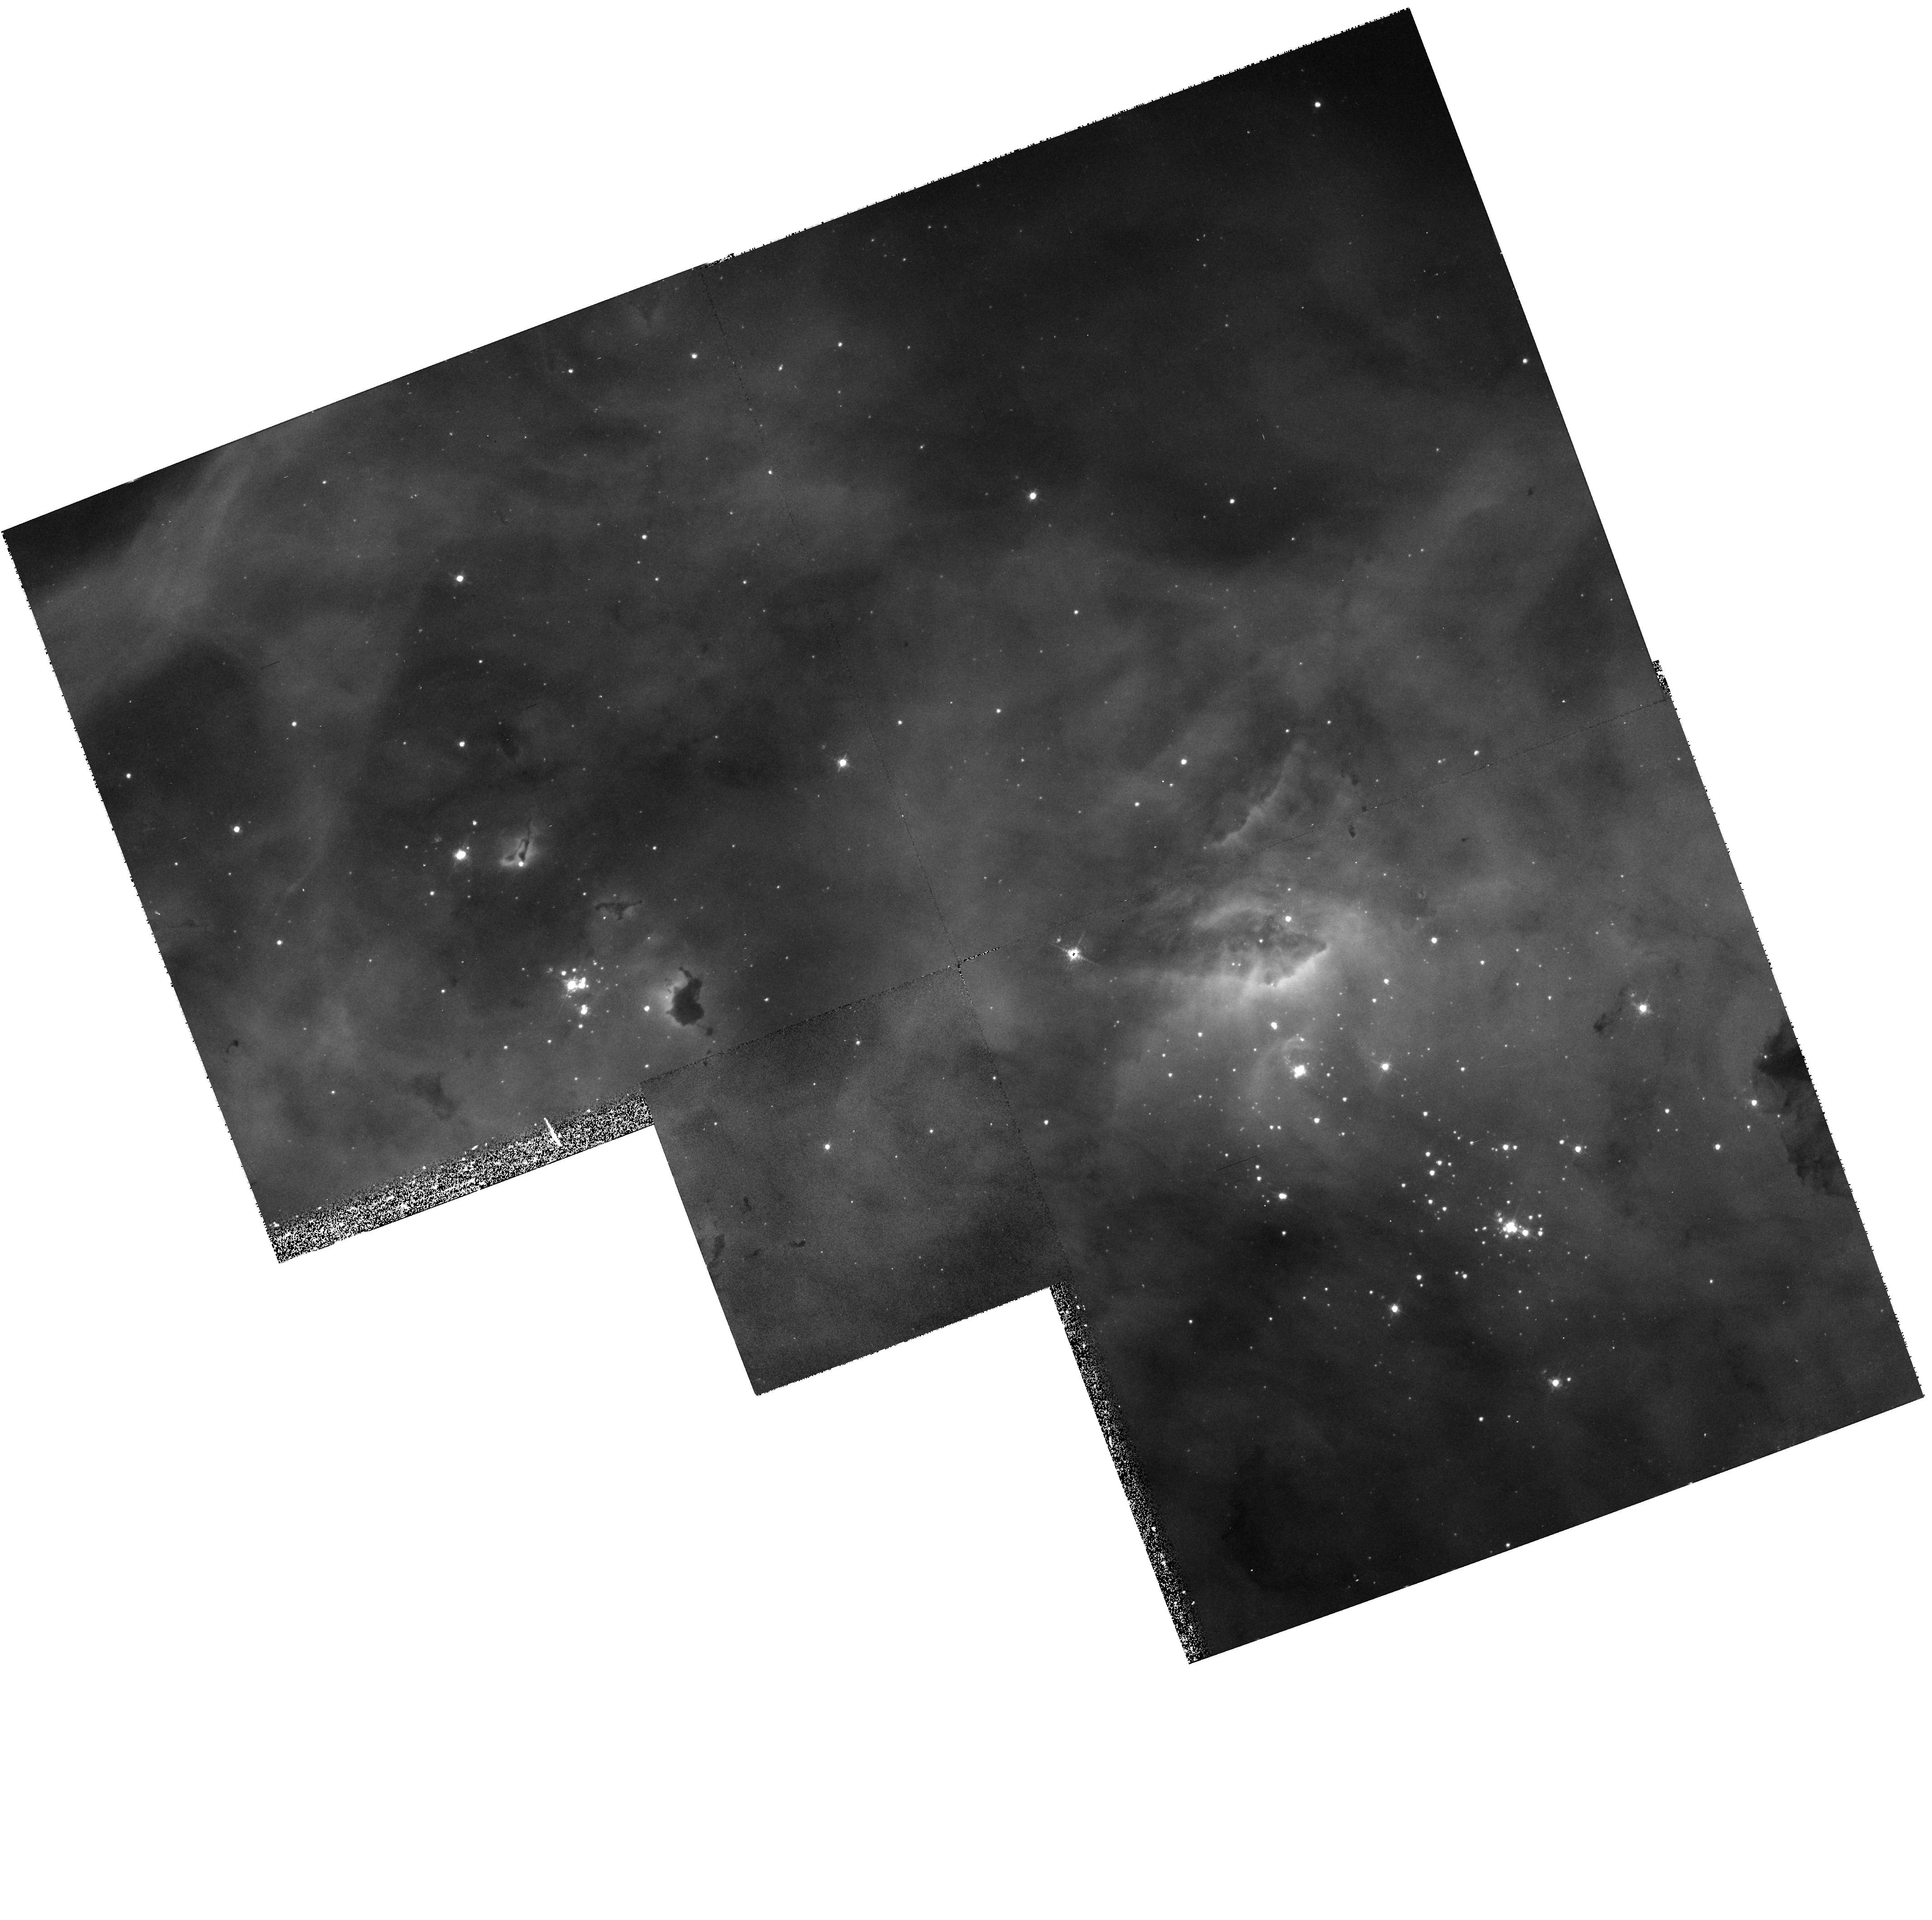
Target: N11B
Instrument: WFPC2/PC
Filter: F502N
Exposure: 20 min
Observation ID: hst_6698_01_wfpc2_pc_f502n_u3me01

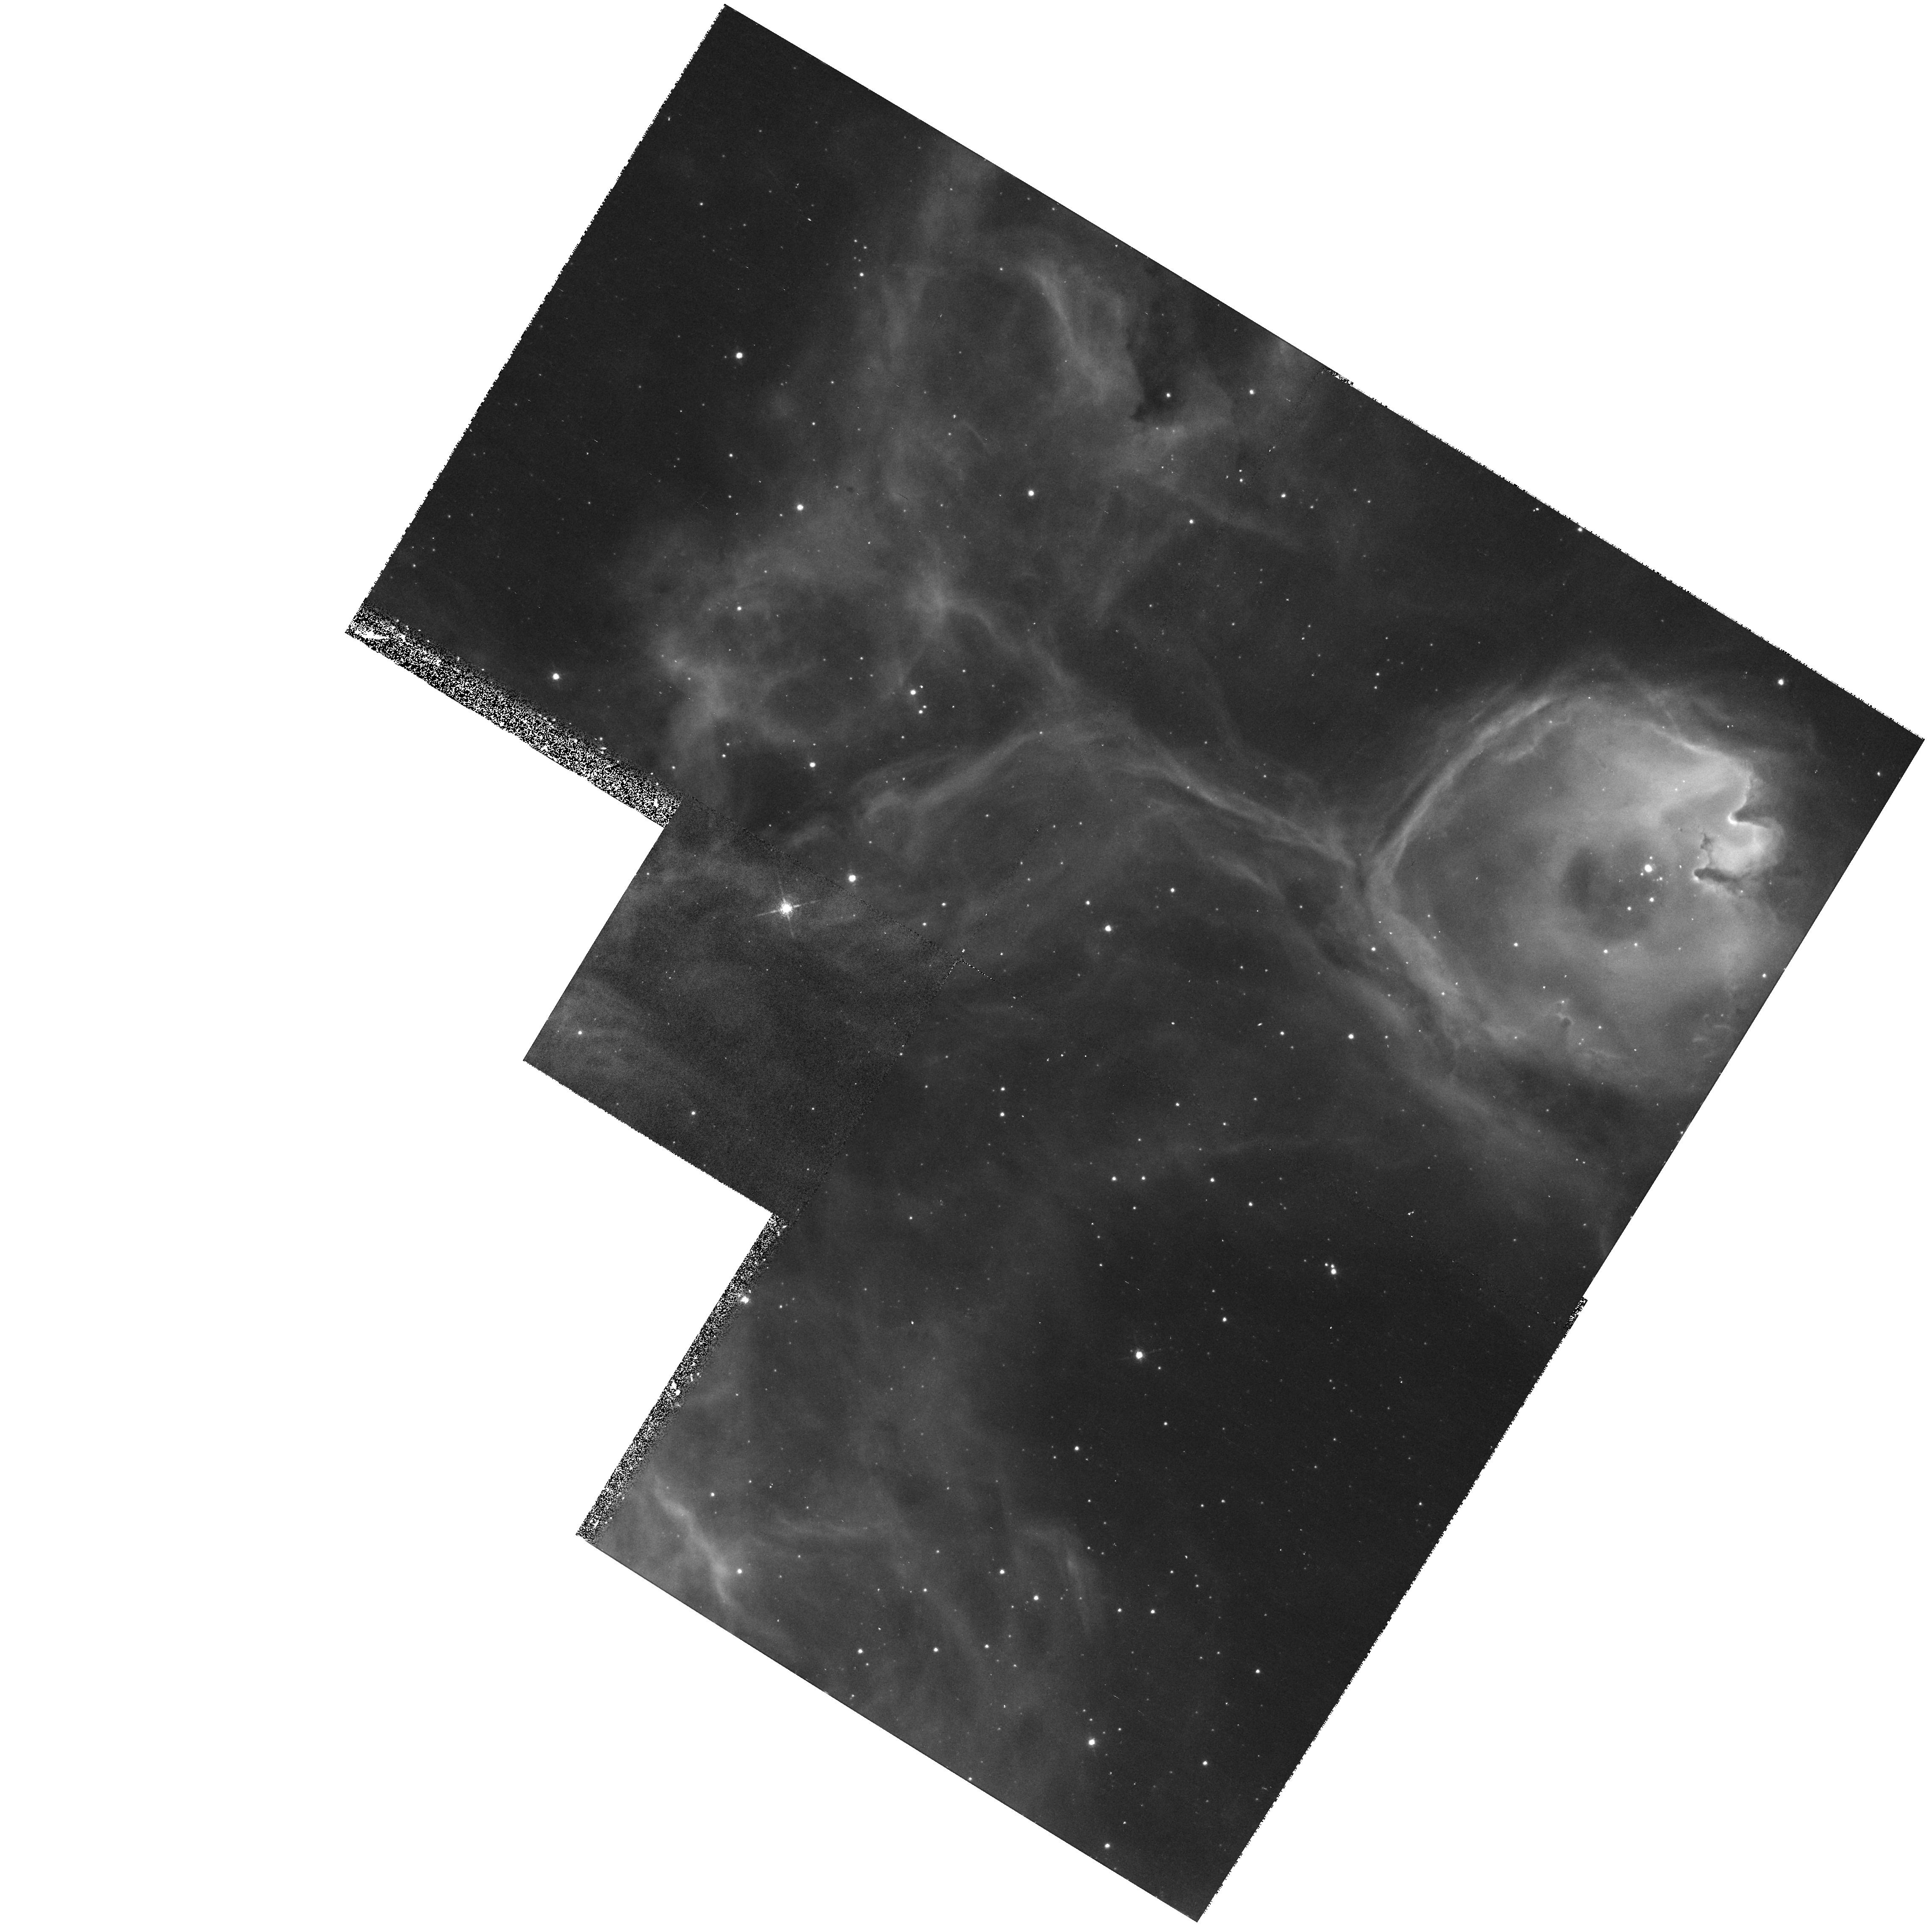
Target: N44-HOPR
Instrument: WFPC2/PC
Filter: F656N
Exposure: 17 min
Observation ID: hst_6698_54_wfpc2_pc_f656n_u3me54

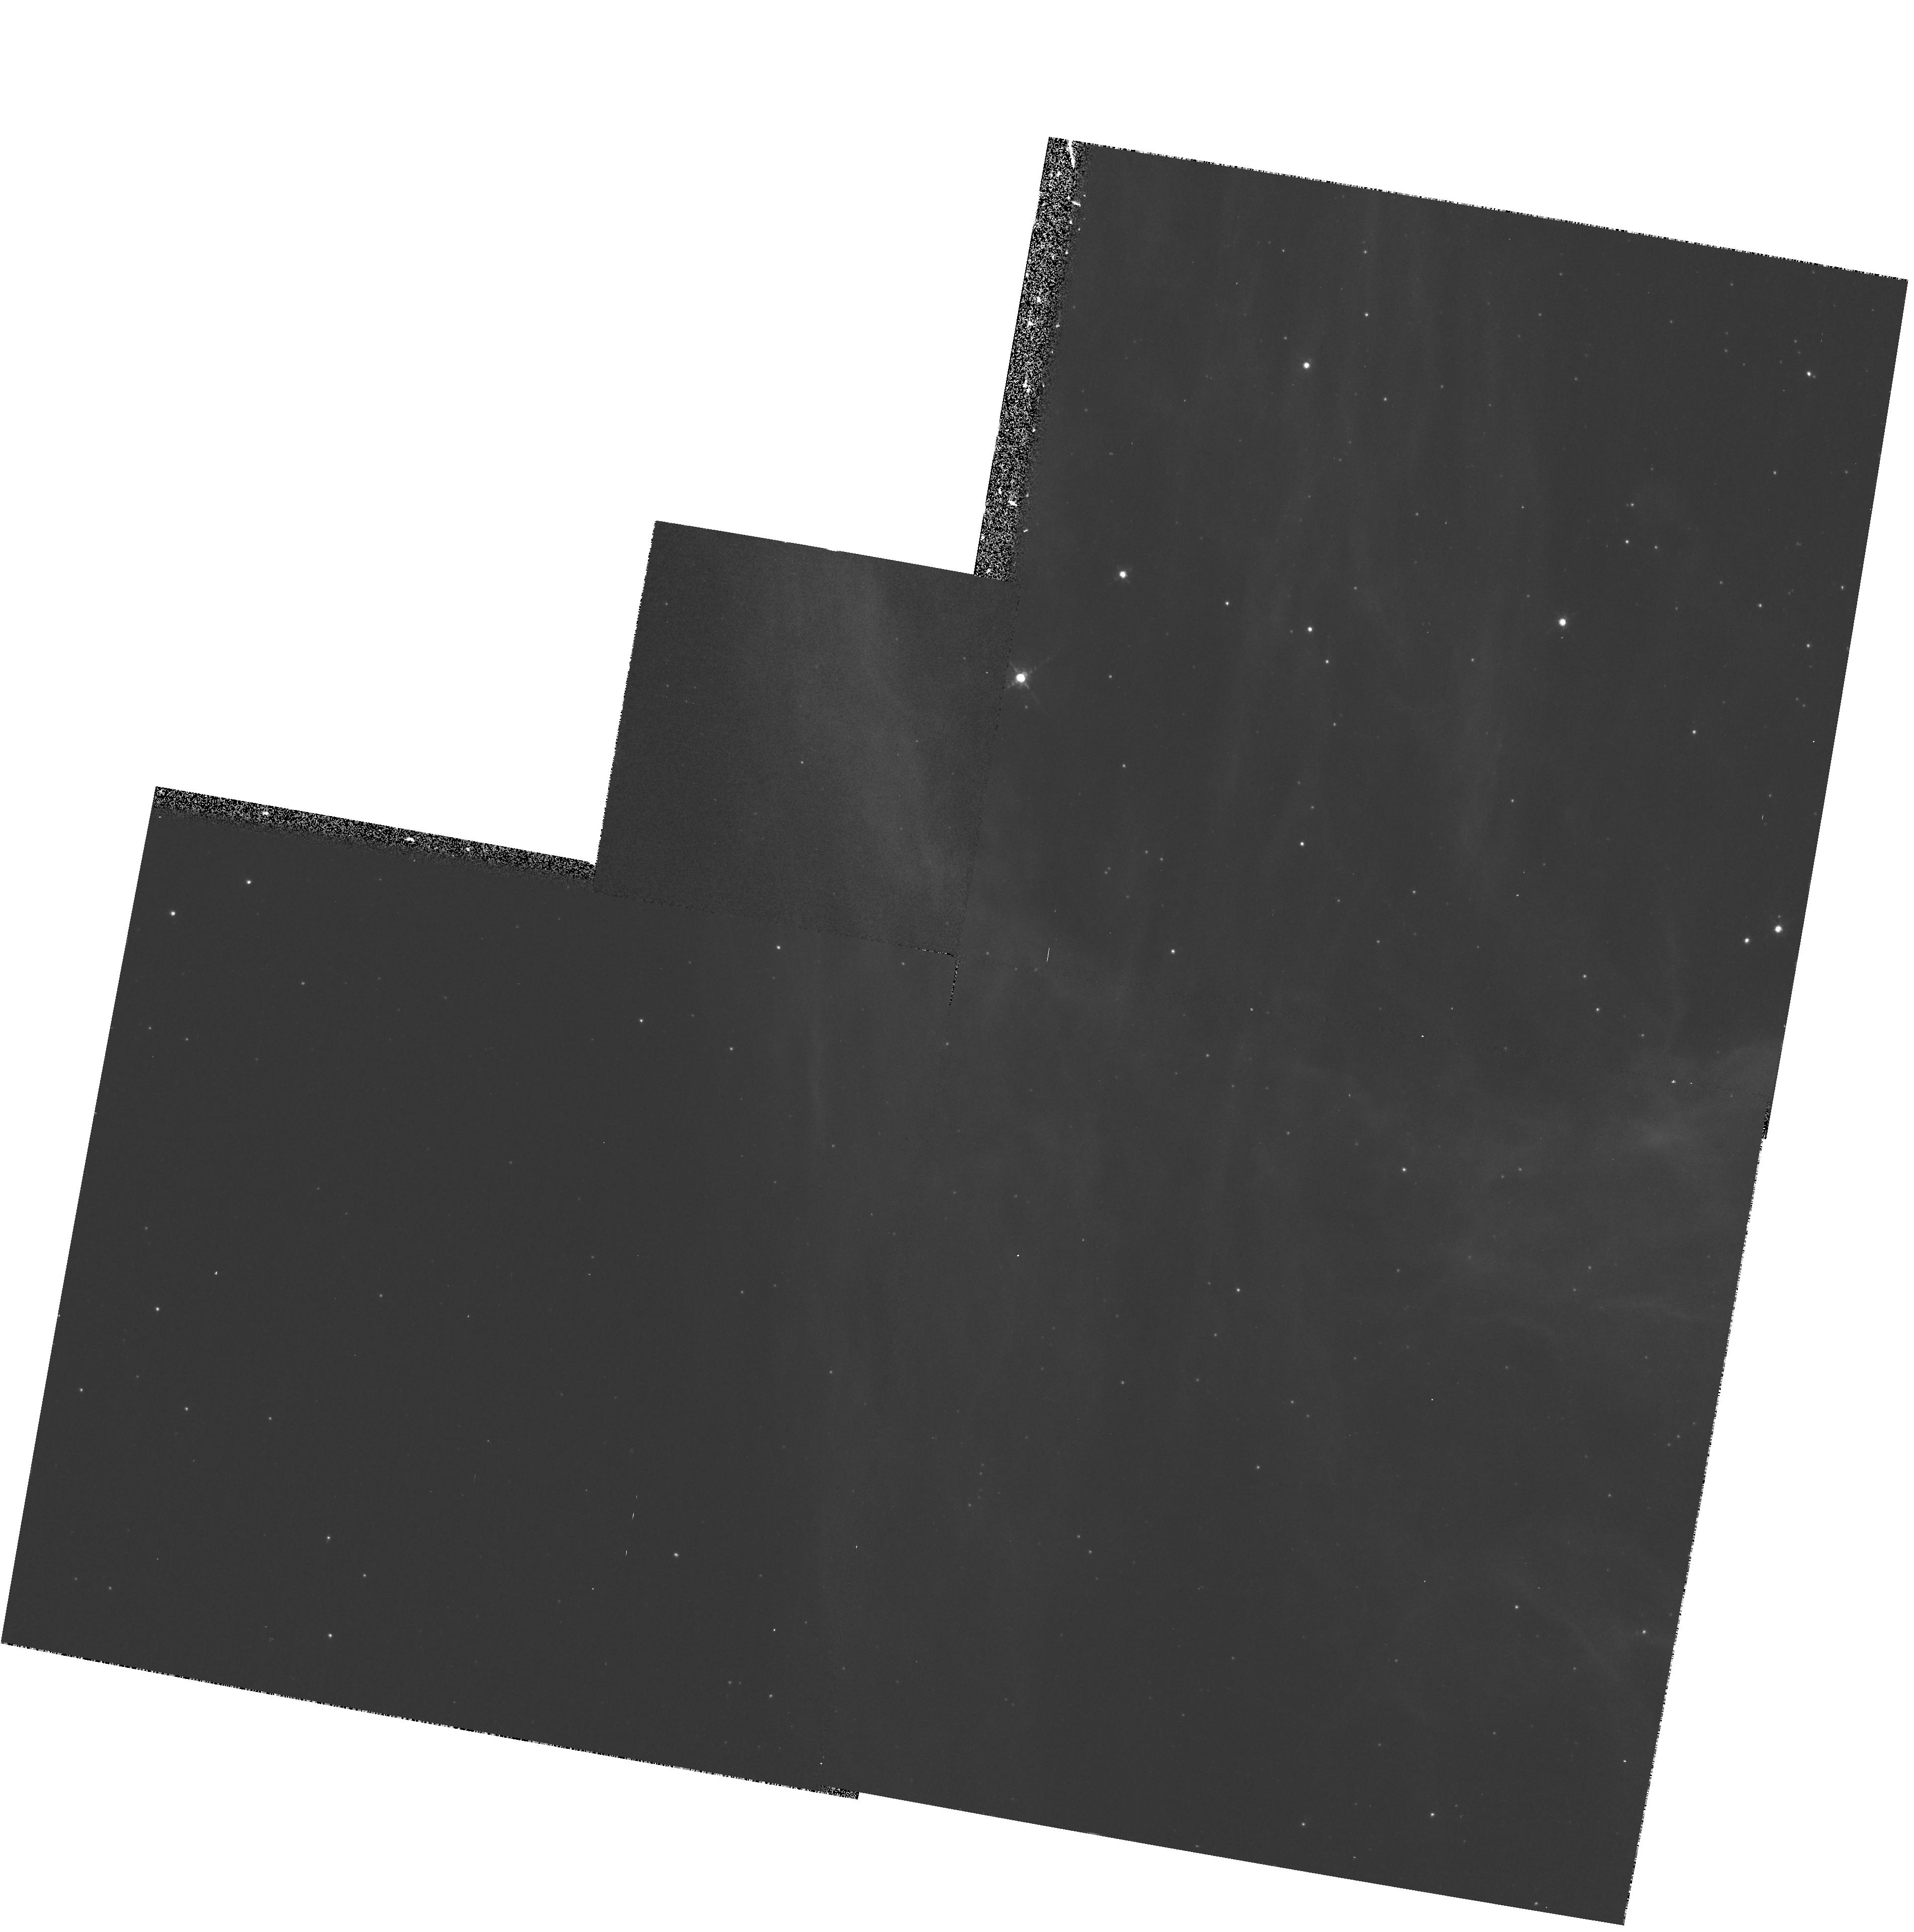
Target: N44
Instrument: WFPC2/PC
Filter: F656N
Exposure: 17 min
Observation ID: hst_6698_04_wfpc2_pc_f656n_u3me04

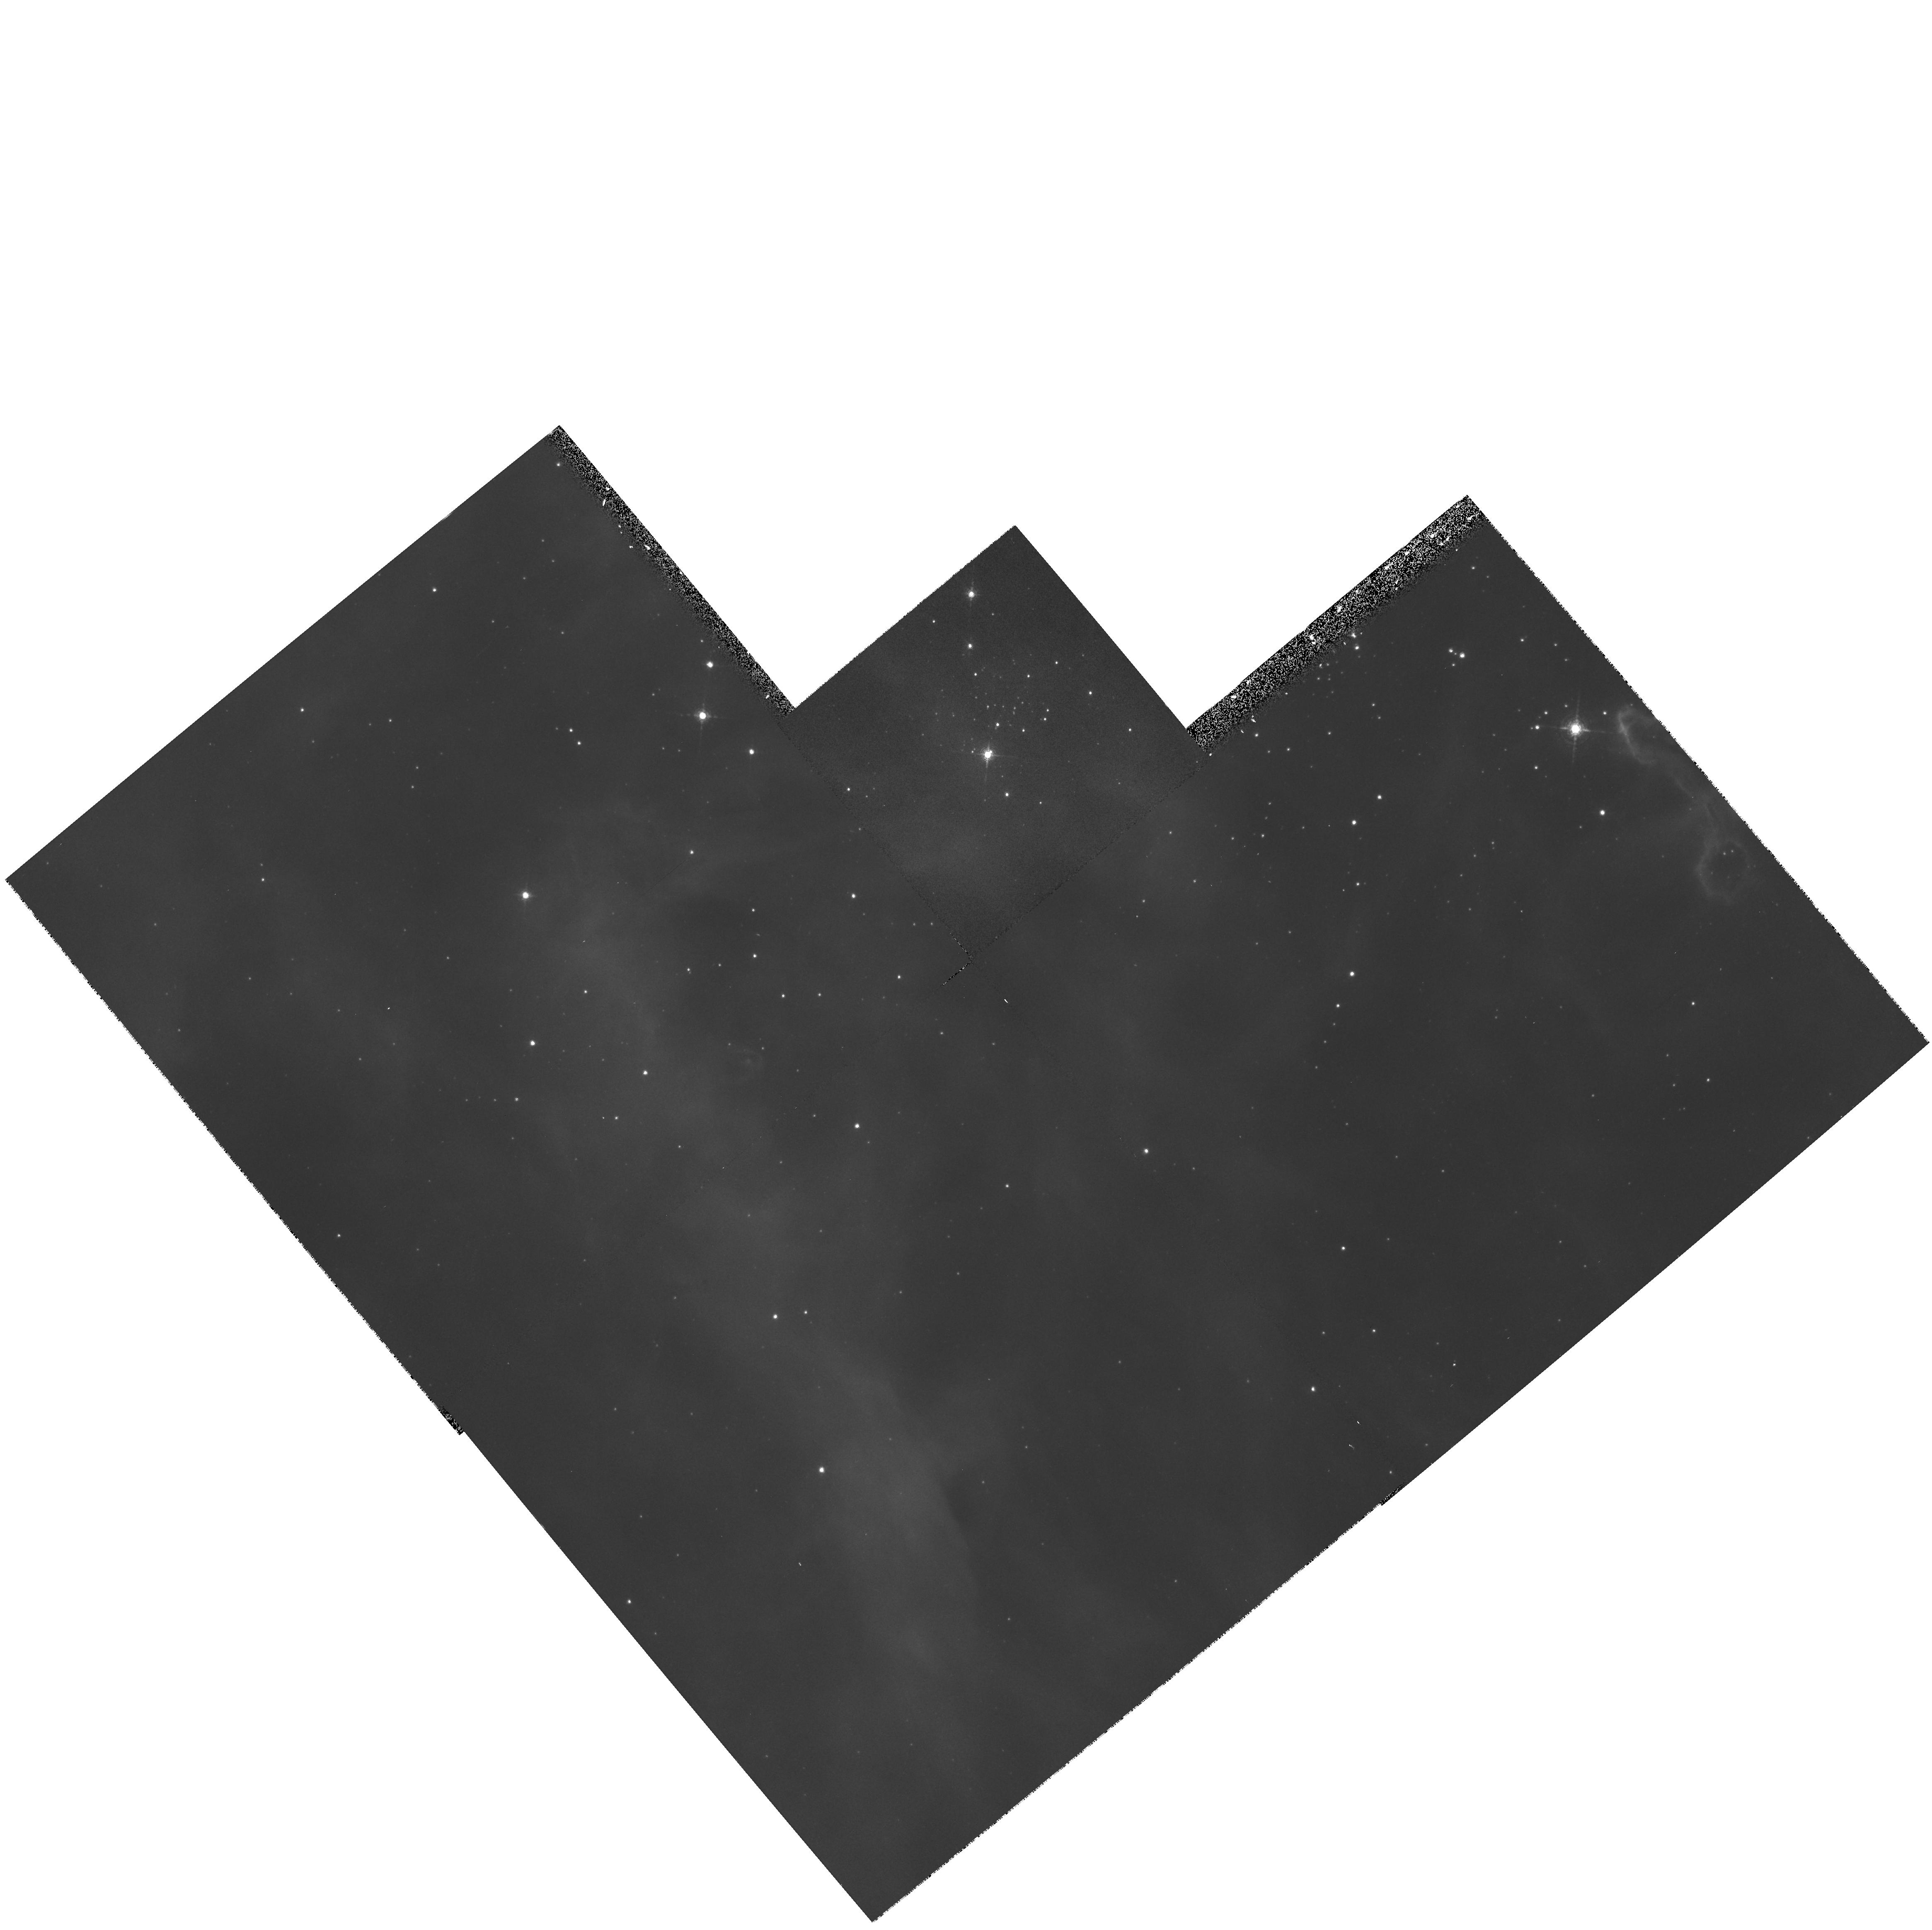
Target: N51D
Instrument: WFPC2/PC
Filter: F656N
Exposure: 17 min
Observation ID: hst_6698_05_wfpc2_pc_f656n_u3me05

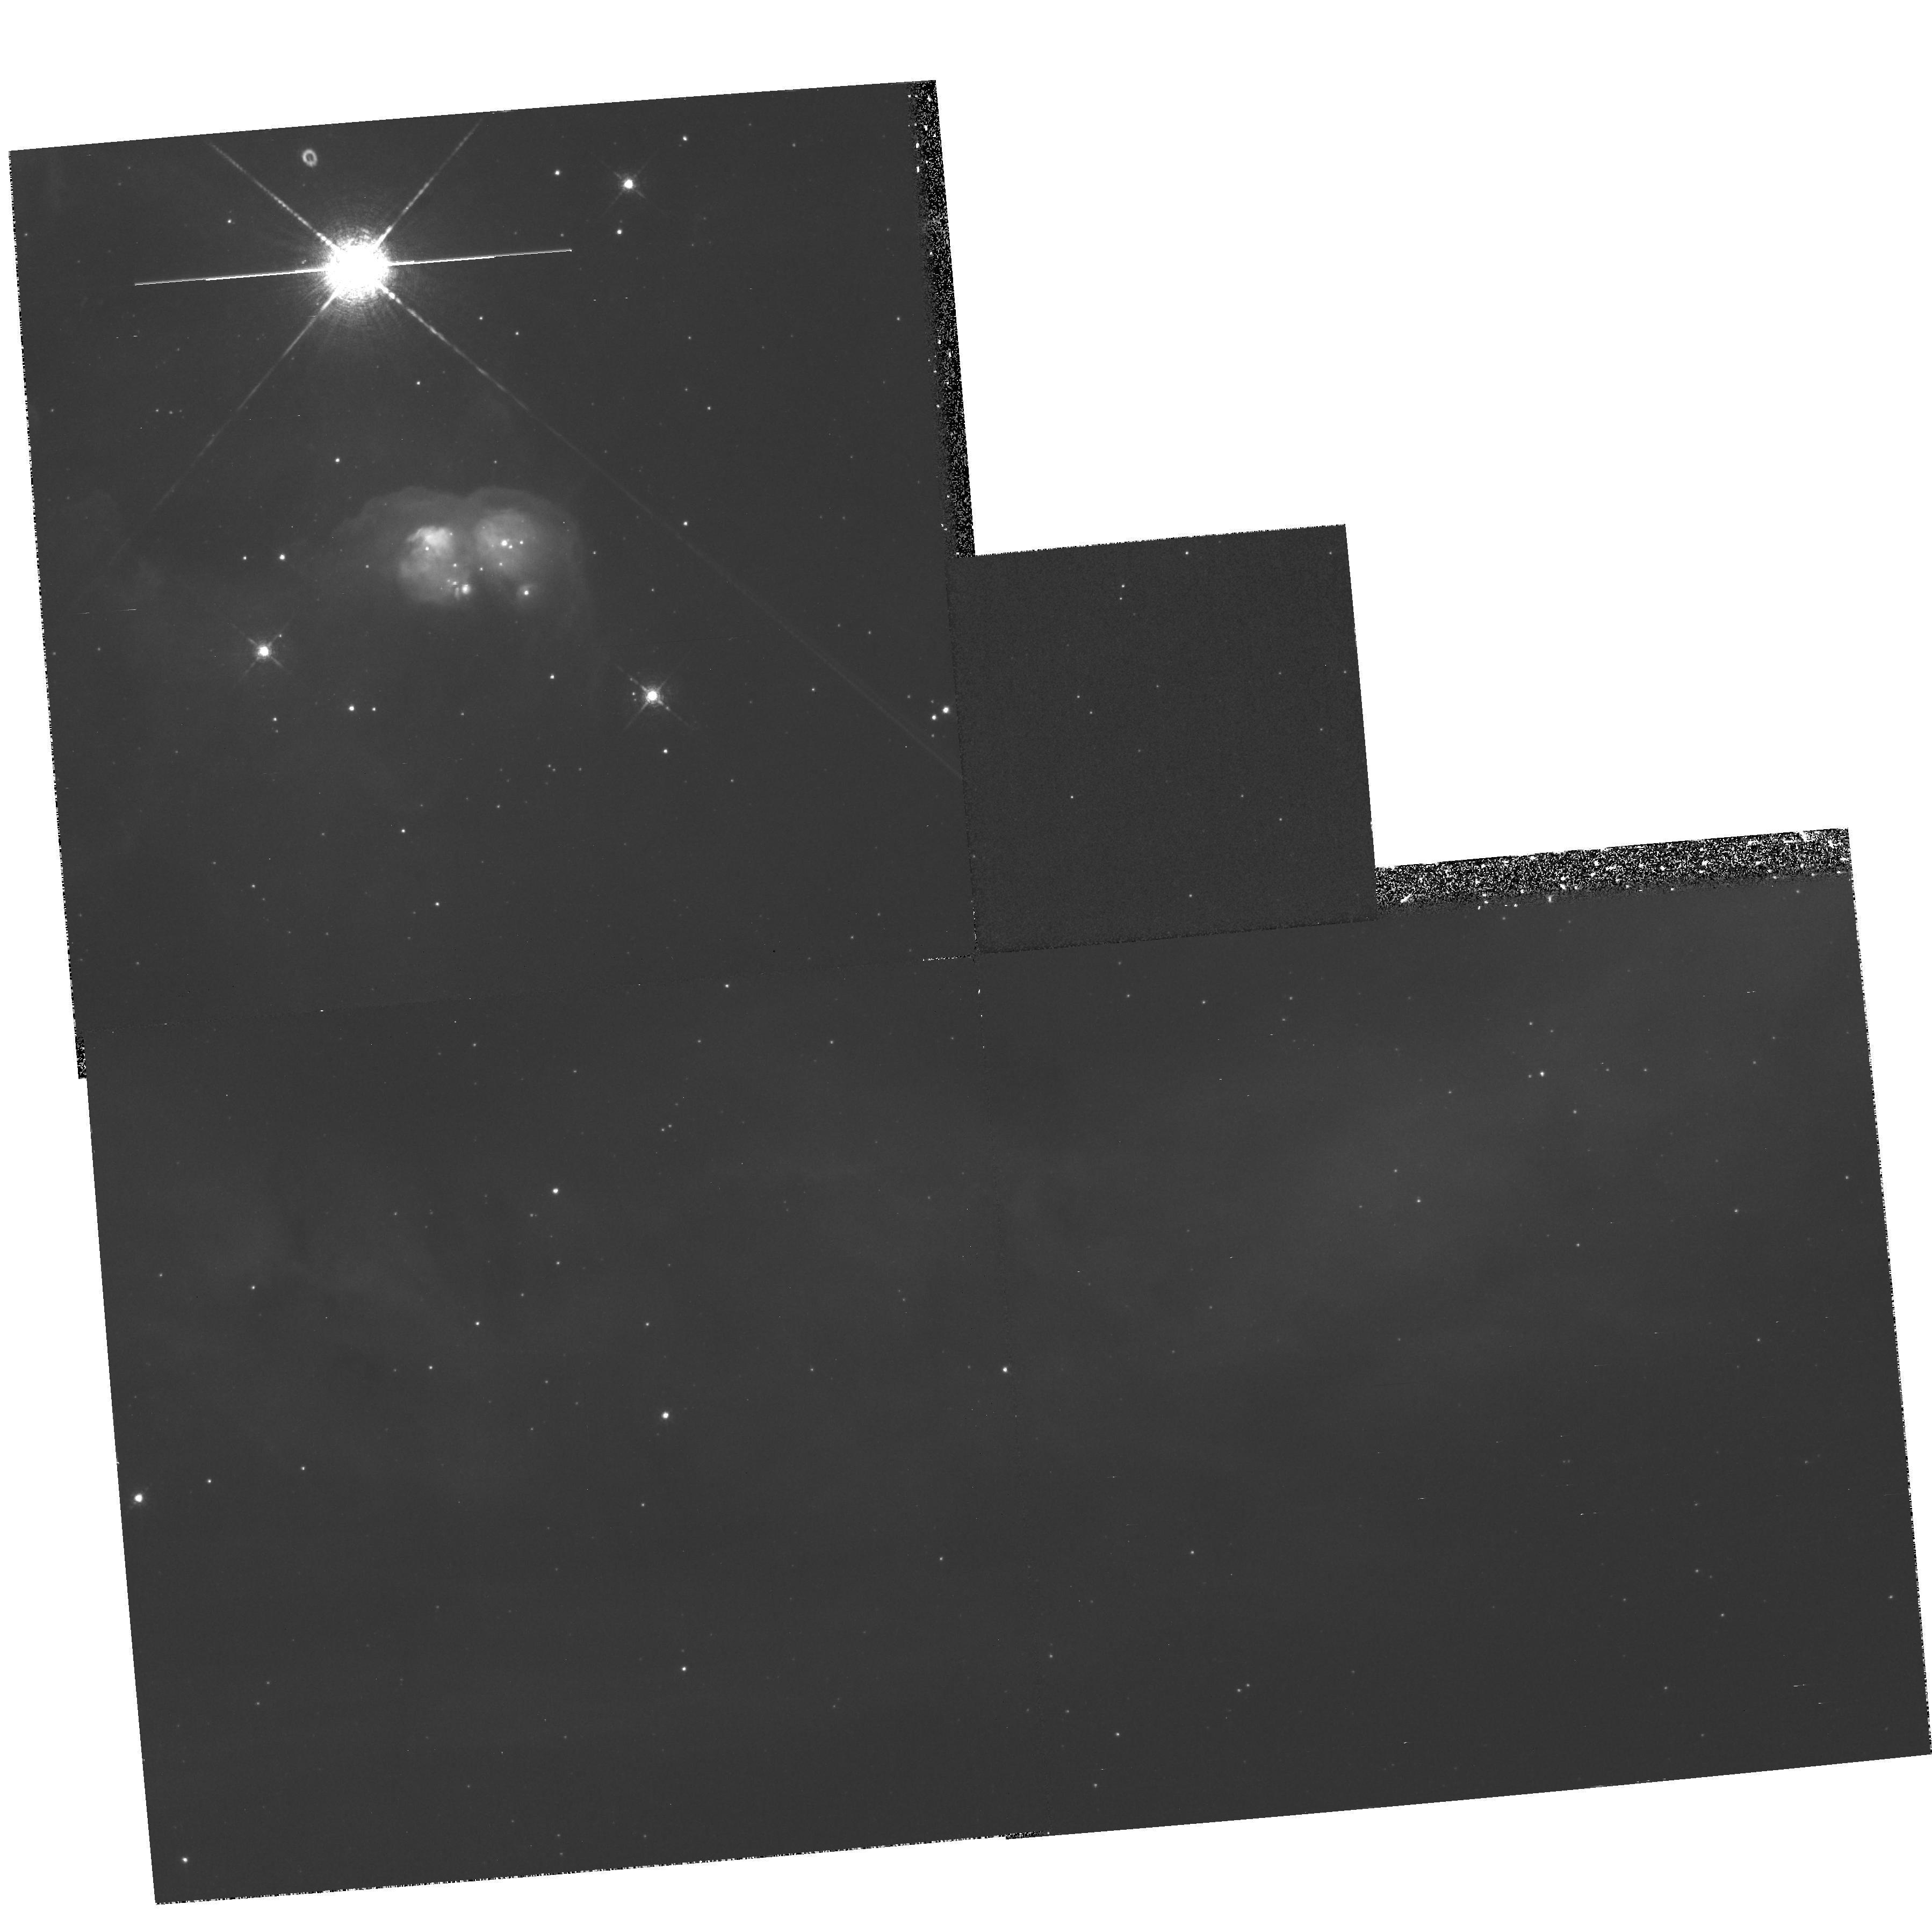
Target: DEM106
Instrument: WFPC2/PC
Filter: F656N
Exposure: 40 min
Observation ID: hst_6698_06_wfpc2_pc_f656n_u3me06

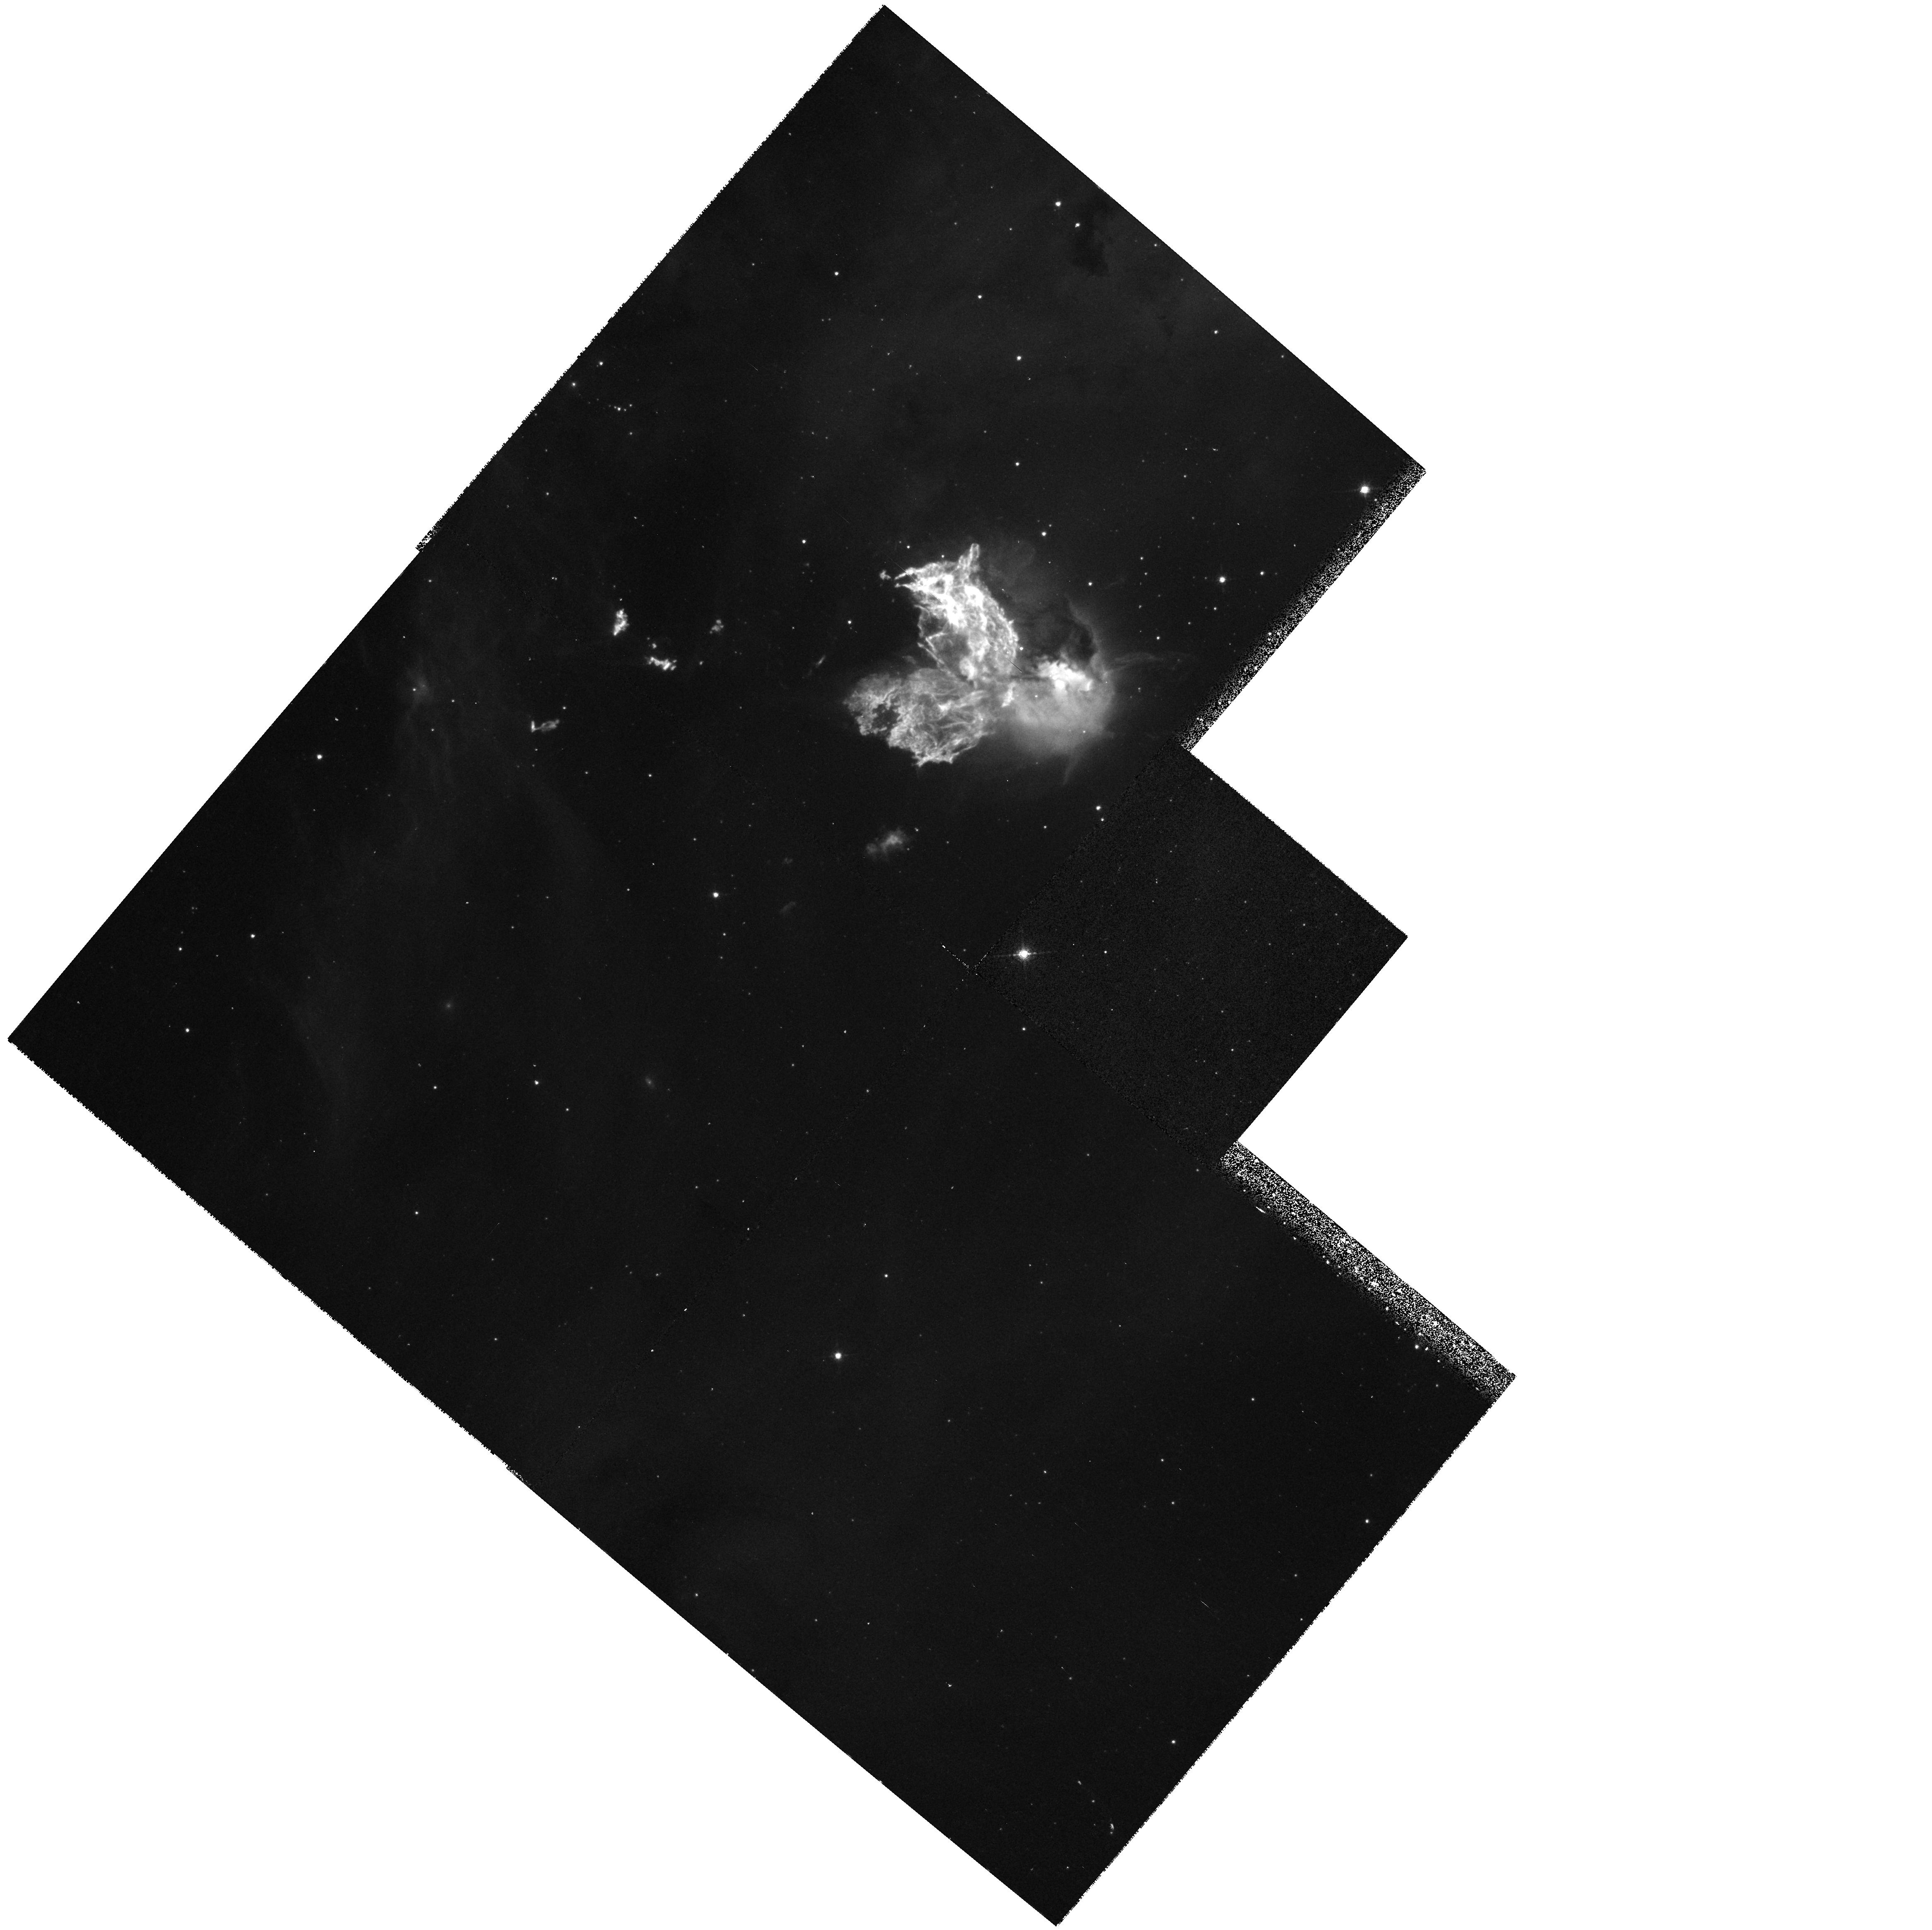
Target: N63
Instrument: WFPC2/PC
Filter: F656N
Exposure: 17 min
Observation ID: hst_6698_03_wfpc2_pc_f656n_u3me03

High Resolution Imaging of Bubble and Superbubbles in HII Regions (PI: Chu, You-Hua)

Massive stars dynamically interact with their ambient interstellar medium via fast stellar winds during their lifetime and via supernova blasts at their demise. The dynamical interaction causes the physical structure of an HII region to evolve along with its ionizing massive stars. Theoretically, it is expected that HII regions around single massive stars will evolve into wind-blown bubbles, and that HII regions around OB associations will evolve into superbubbles. However, observationally, we have found problems of missing bubbles, missing superbubbles, and missing supernova remnants. To investigate these problems, we request WFPC2 images of (1) two bright compact HII regions encompassing young OB associations to search for bubbles around individual massive stars, (2) a bright compact HII region that contains a supernova remnant but lacks a superbubble structure, and (3) three superbubbles with different levels X-ray emission to search for supernova remnant shocks. The results will help us understand better the roles played by stellar winds and supernova remnants in the structure and evolution of the interstellar medium.